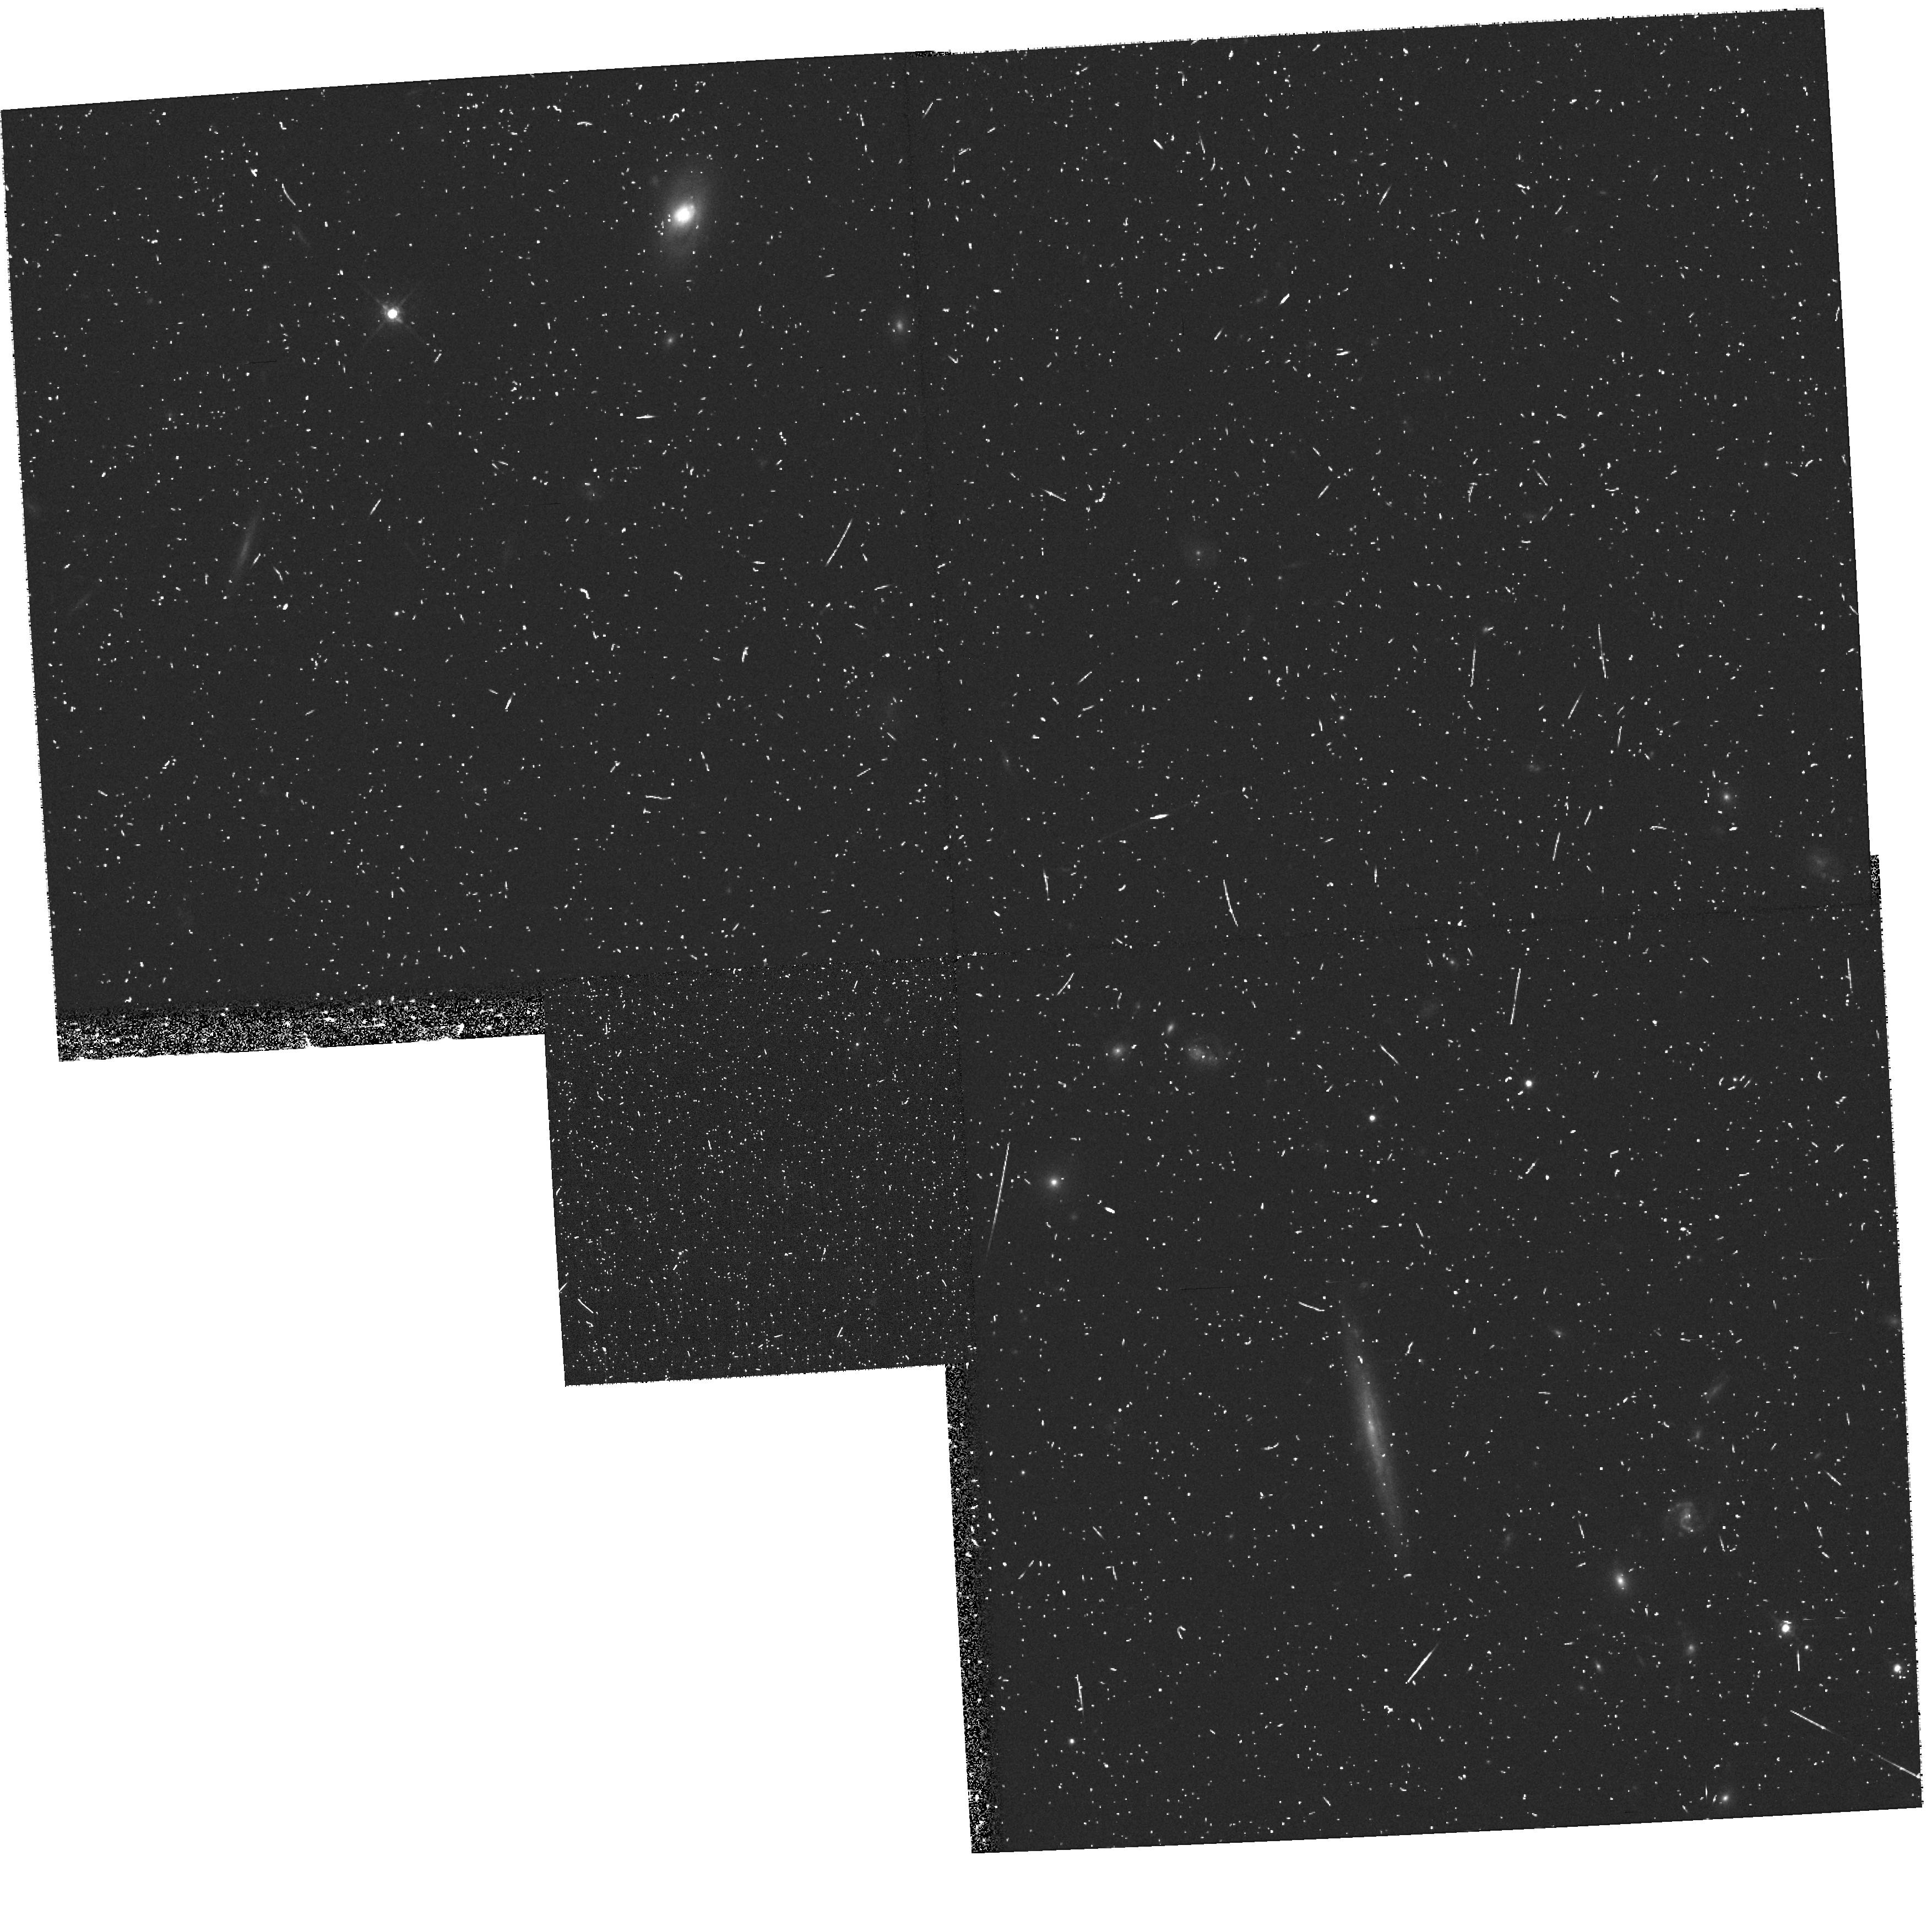
Target: LOZN1B-INITIAL
Instrument: WFPC2/PC
Filter: F675W
Exposure: 18 min
Observation ID: hst_8585_3b_wfpc2_pc_f675w_u66z3b

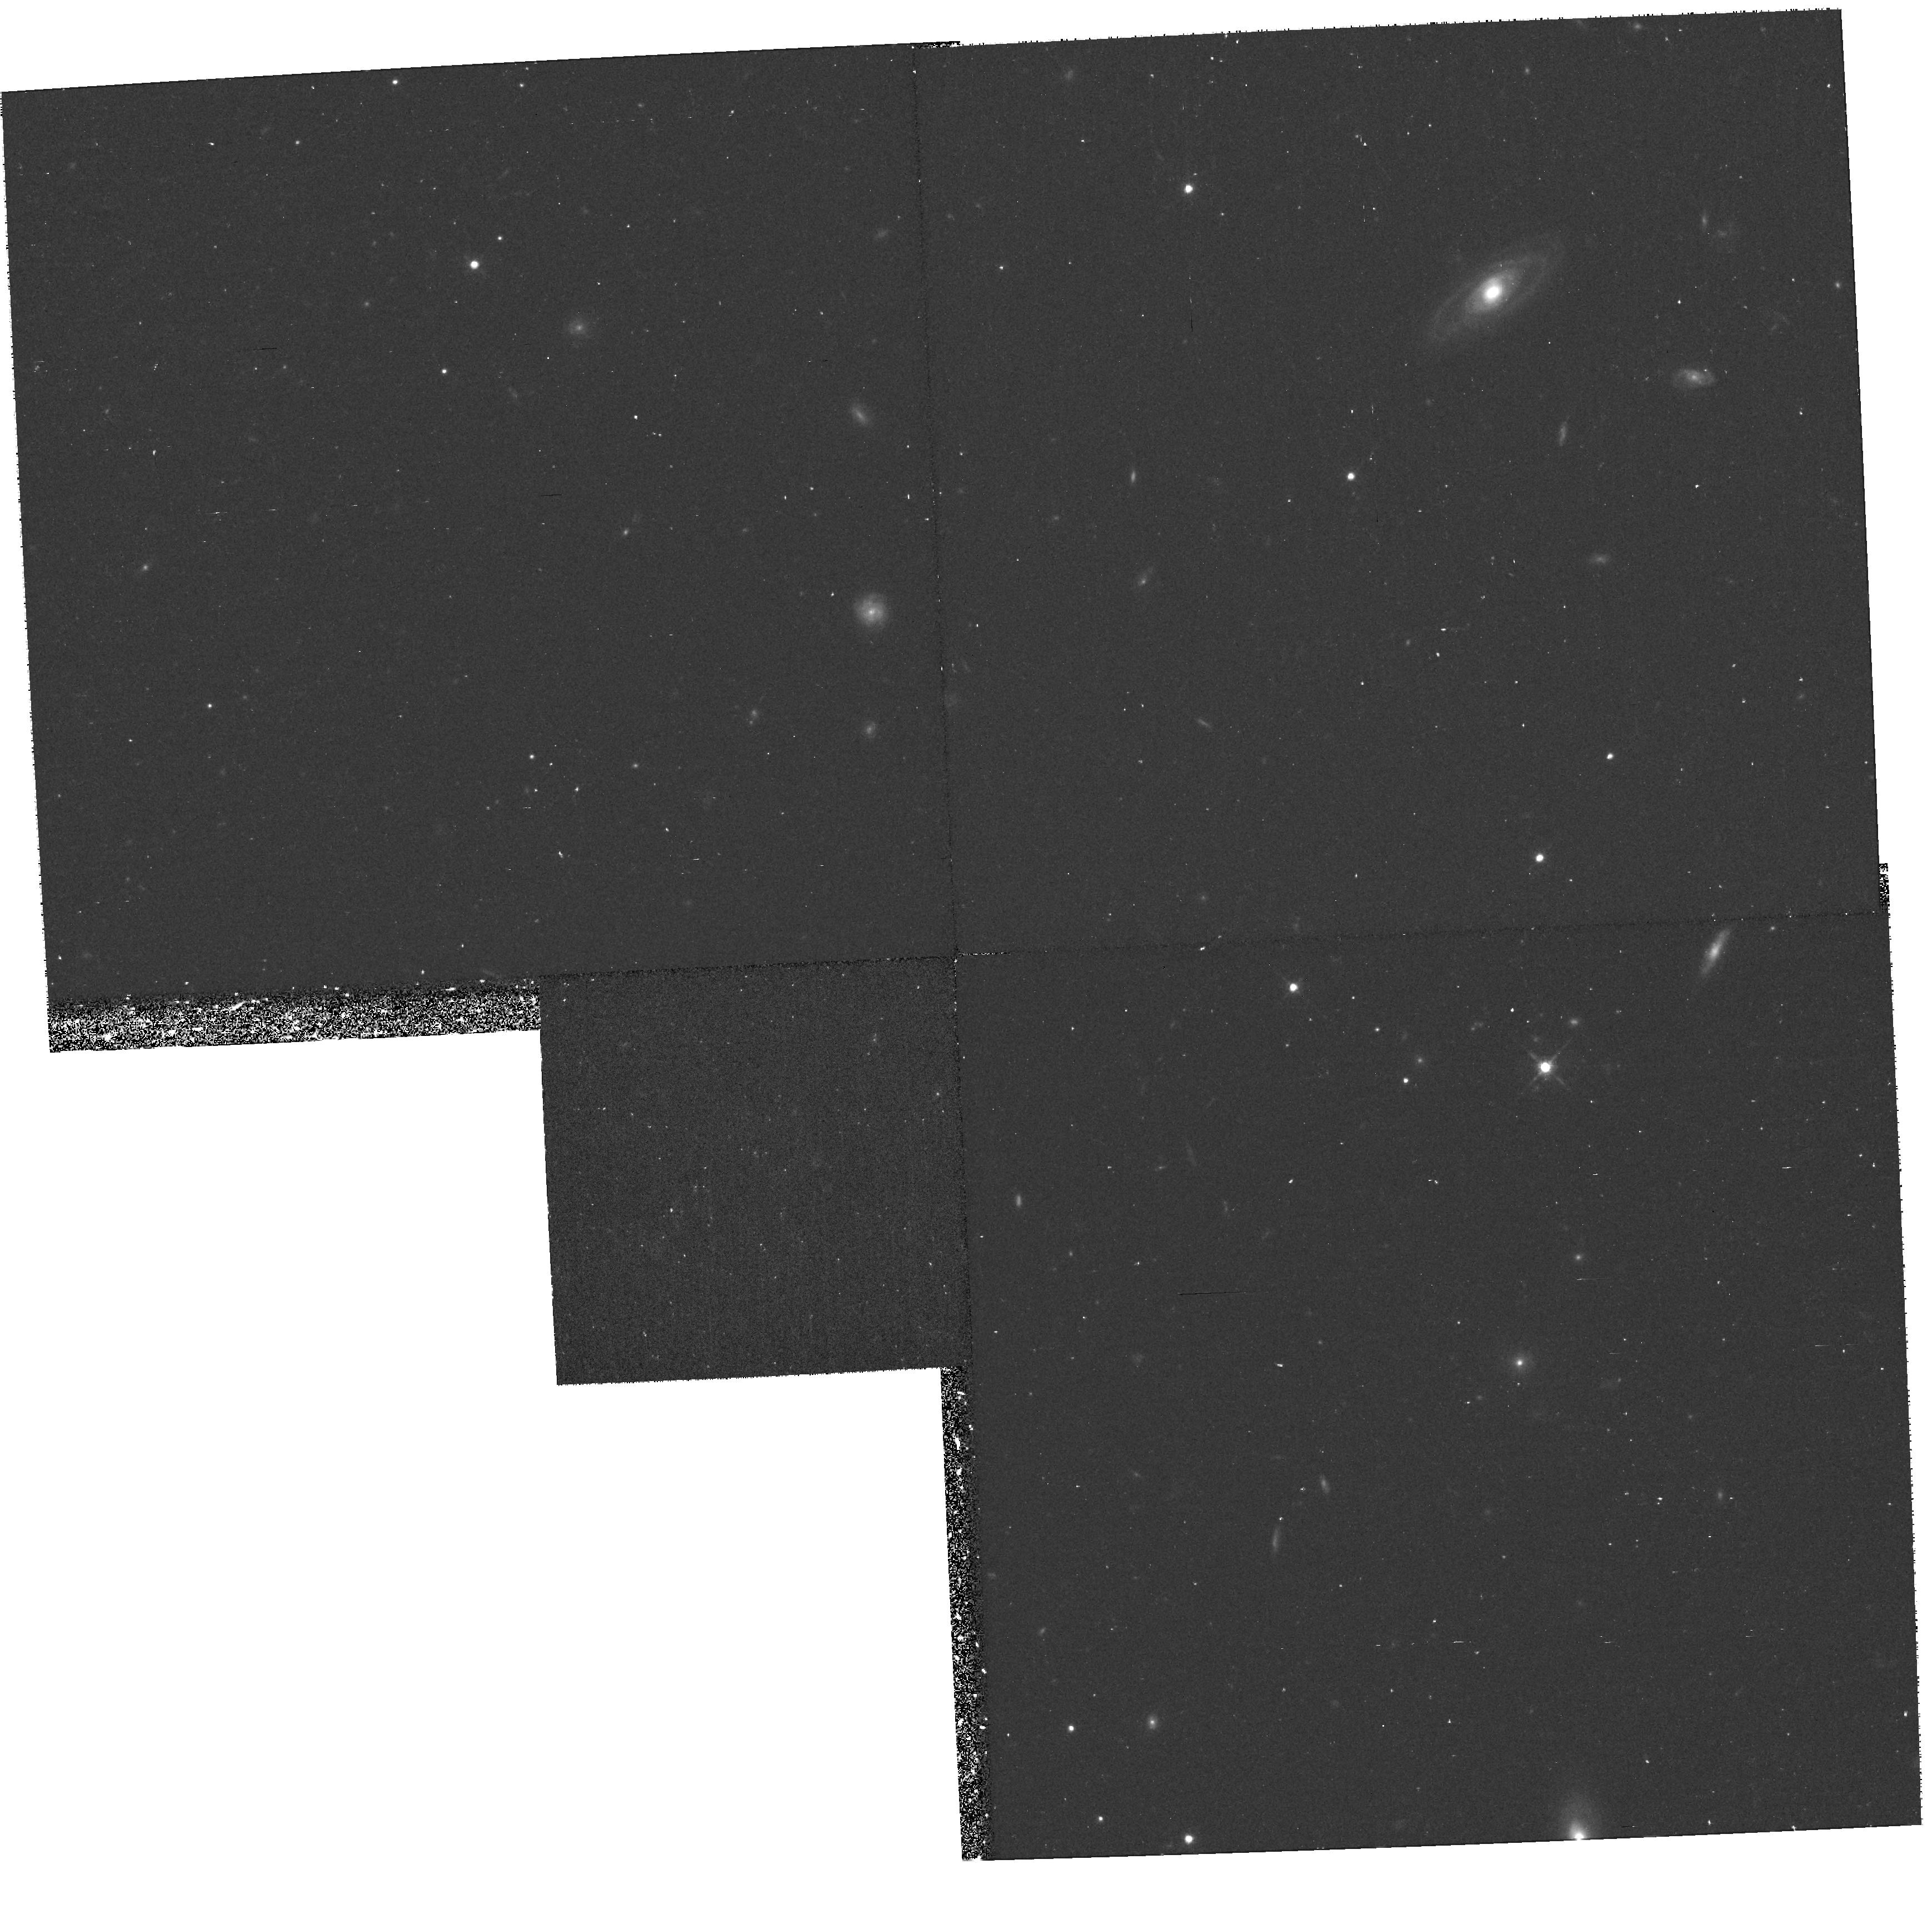
Target: LOZN2A
Instrument: WFPC2/PC
Filter: F675W
Exposure: 38 min
Observation ID: hst_8585_4e_wfpc2_pc_f675w_u66z4e

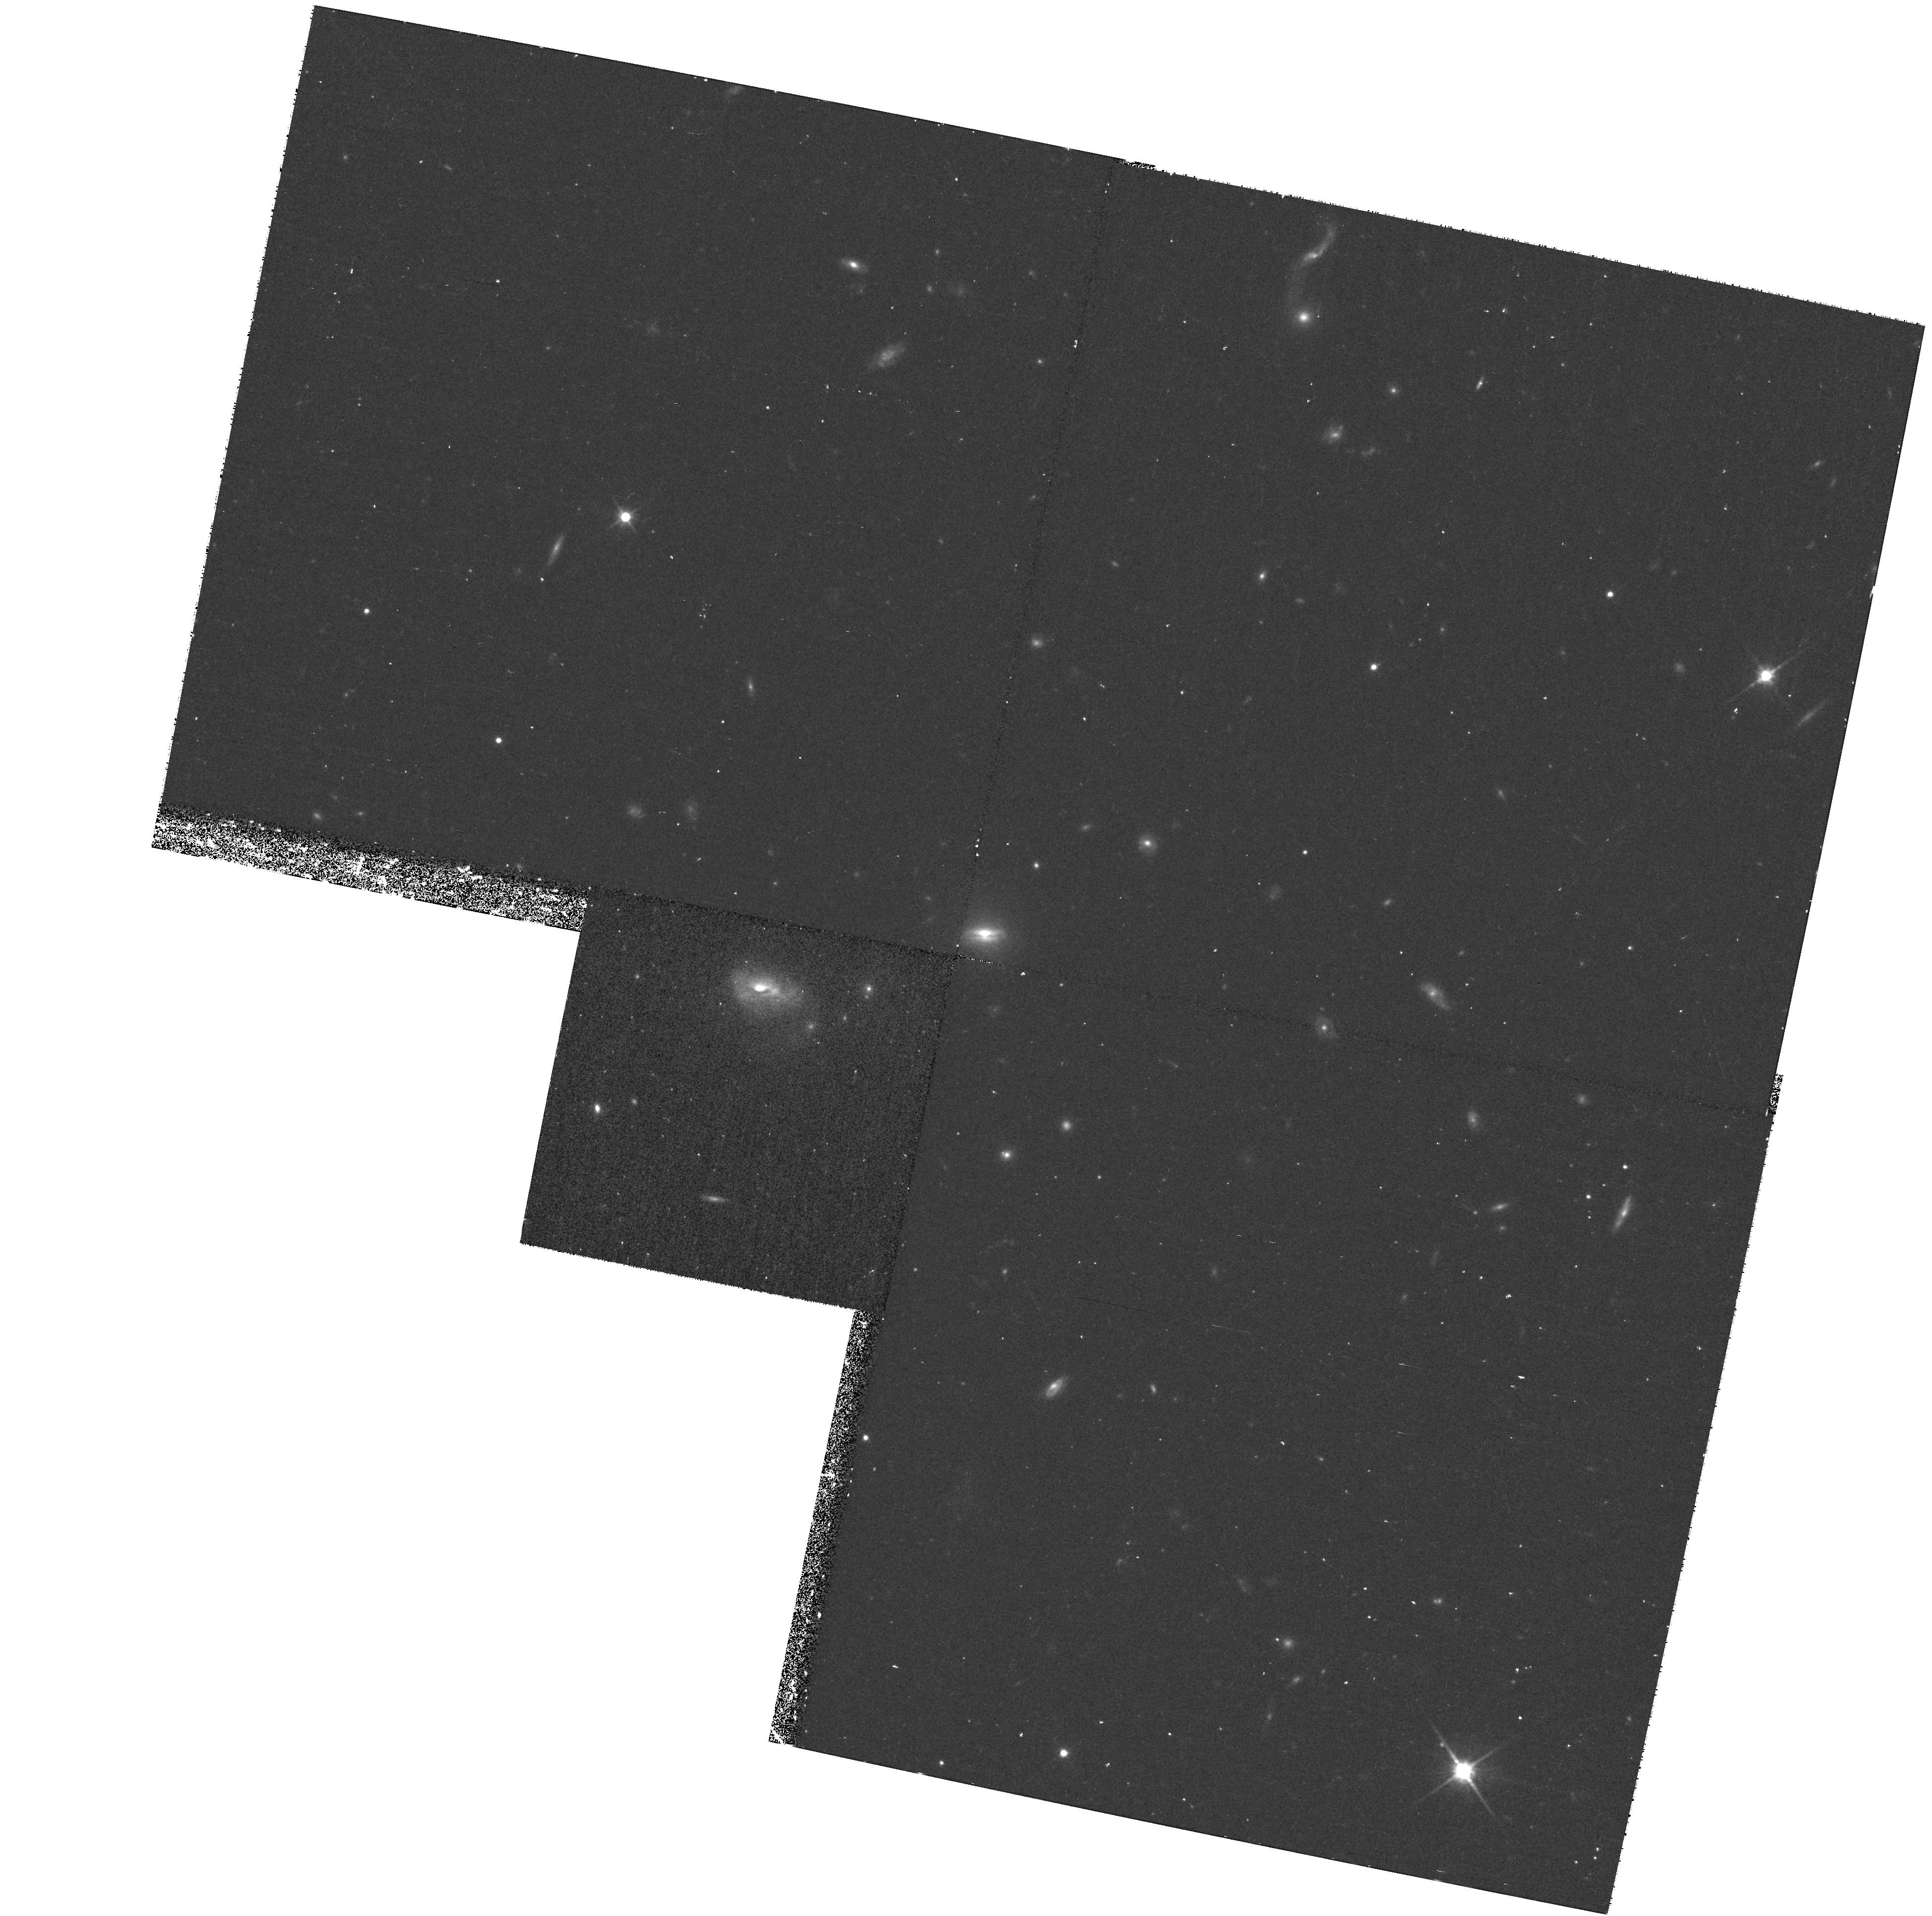
Target: S1502
Instrument: WFPC2/PC
Filter: F814W
Exposure: 37 min
Observation ID: hst_8585_6d_wfpc2_pc_f814w_u66z6d

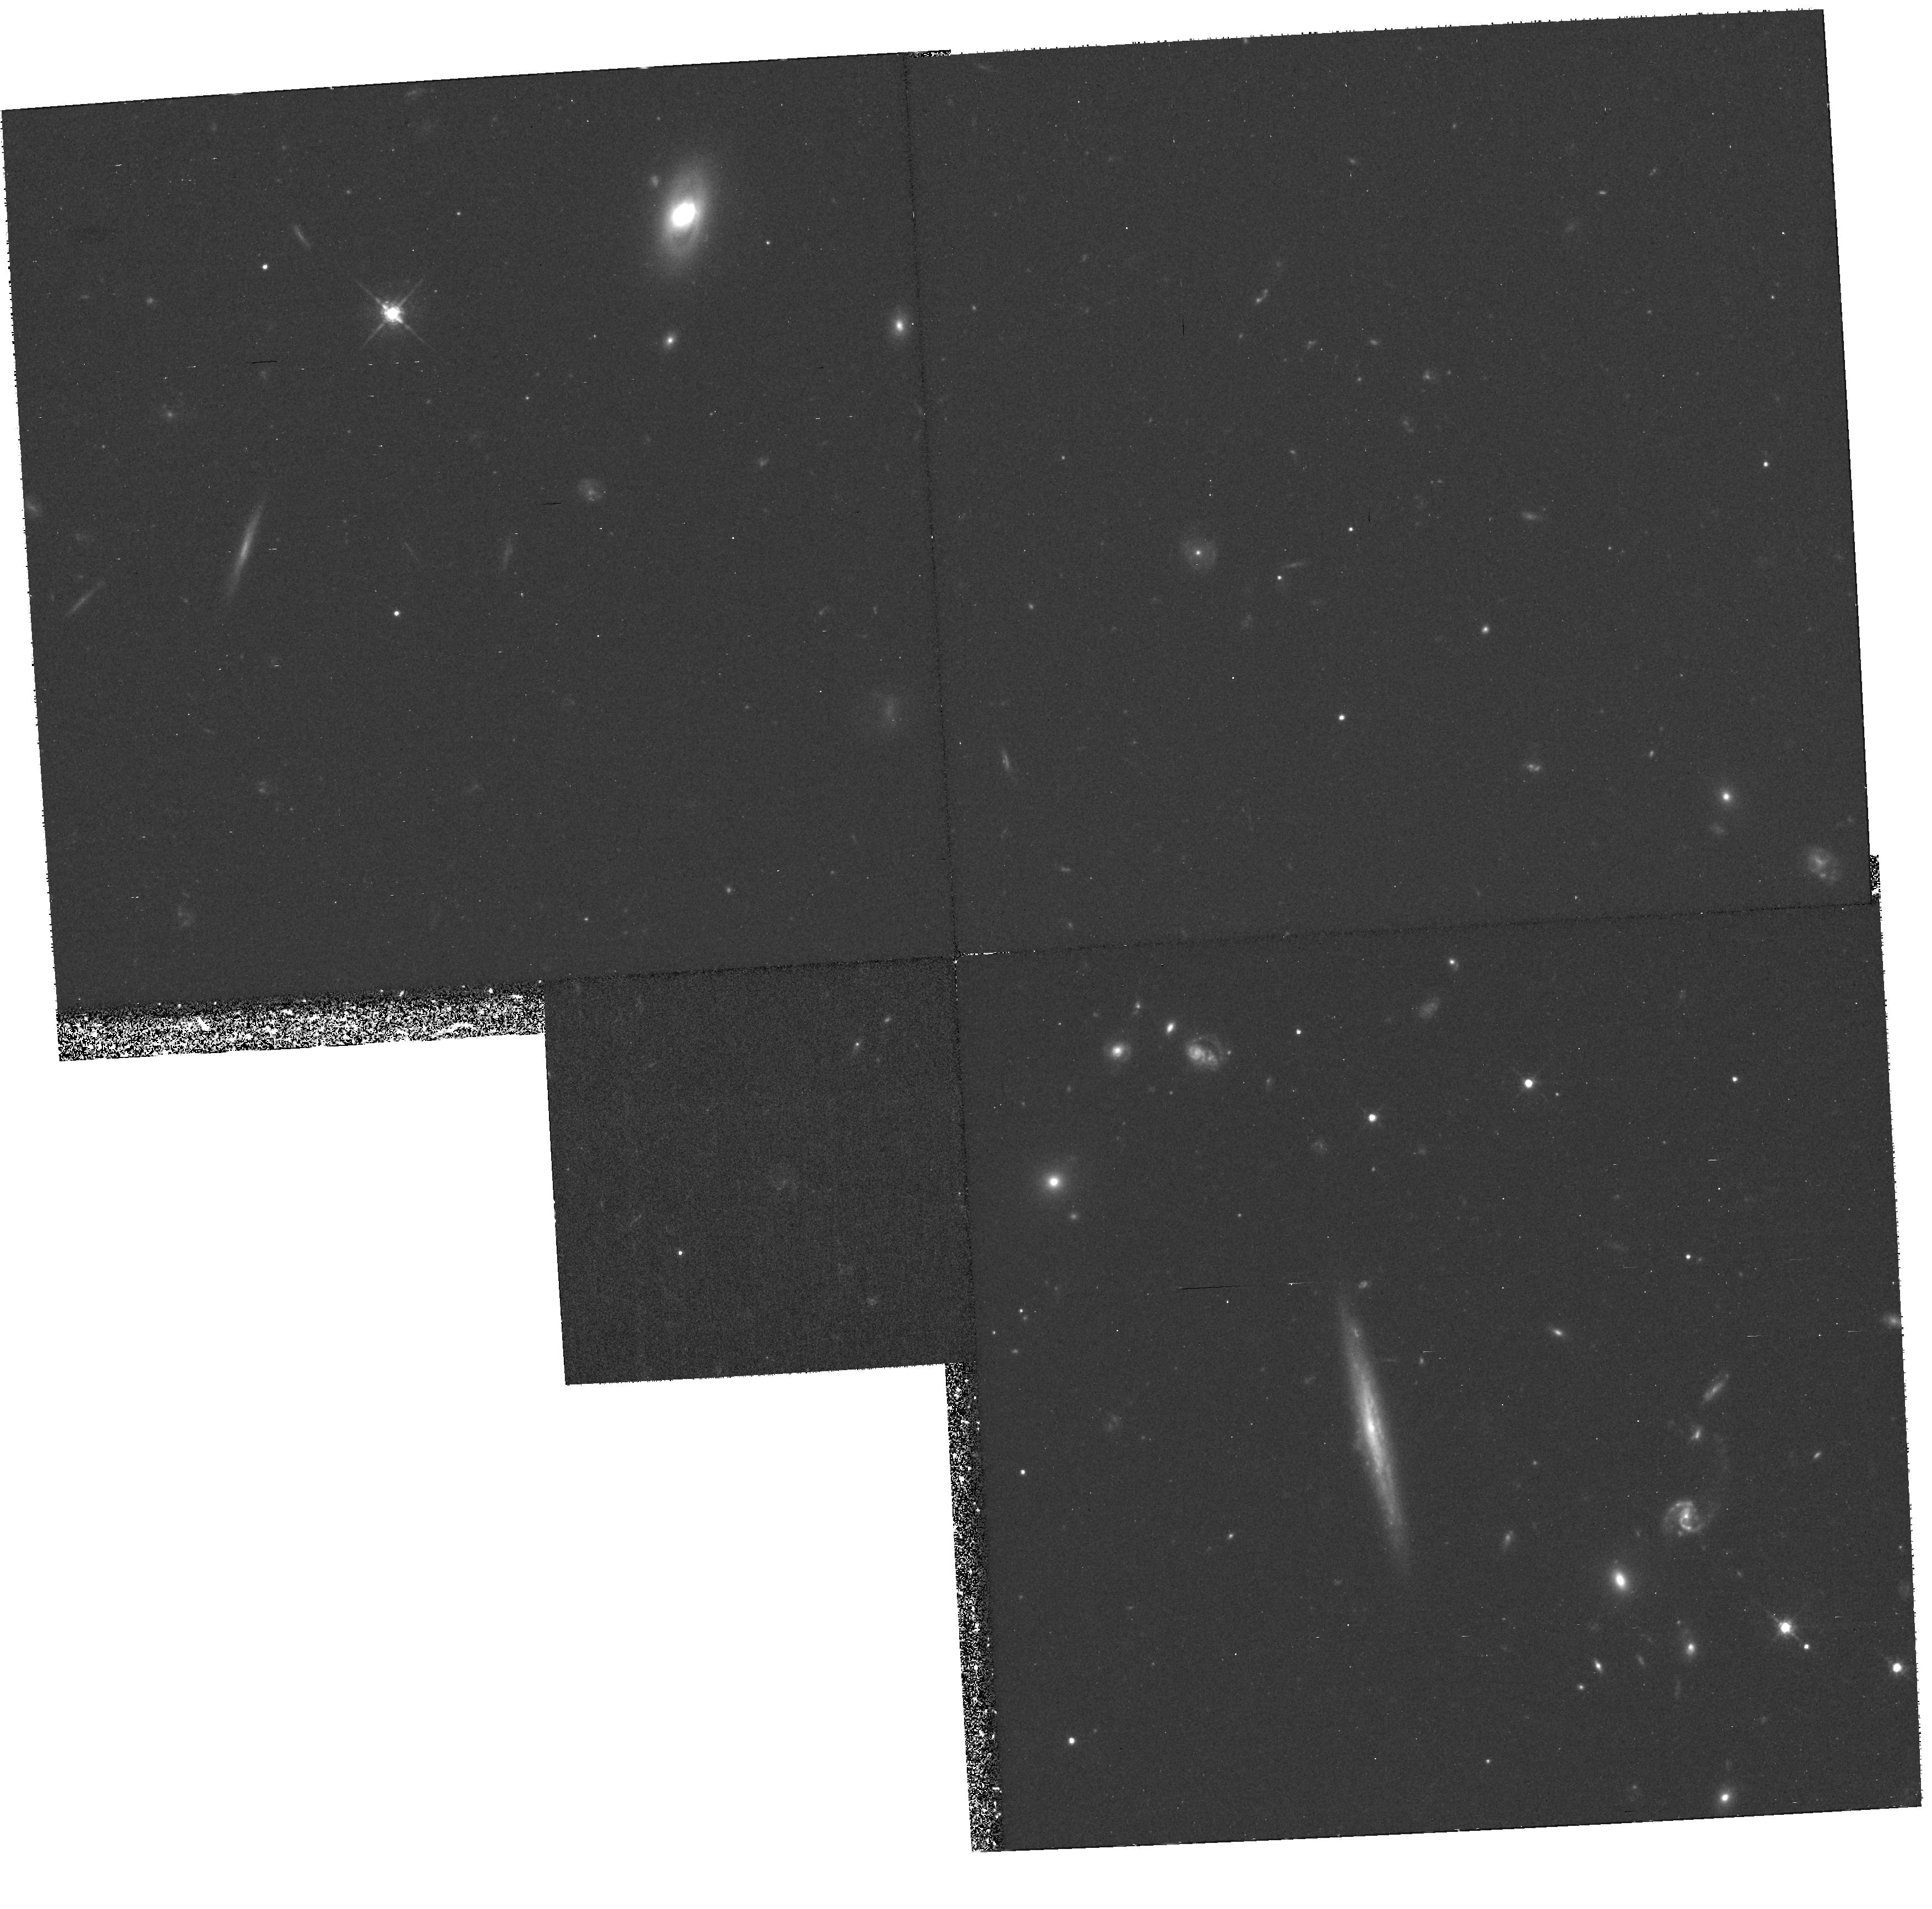
Target: LOZN1B
Instrument: WFPC2/PC
Filter: F675W
Exposure: 1.3 h
Observation ID: hst_8585_3f_wfpc2_pc_f675w_u66z3f

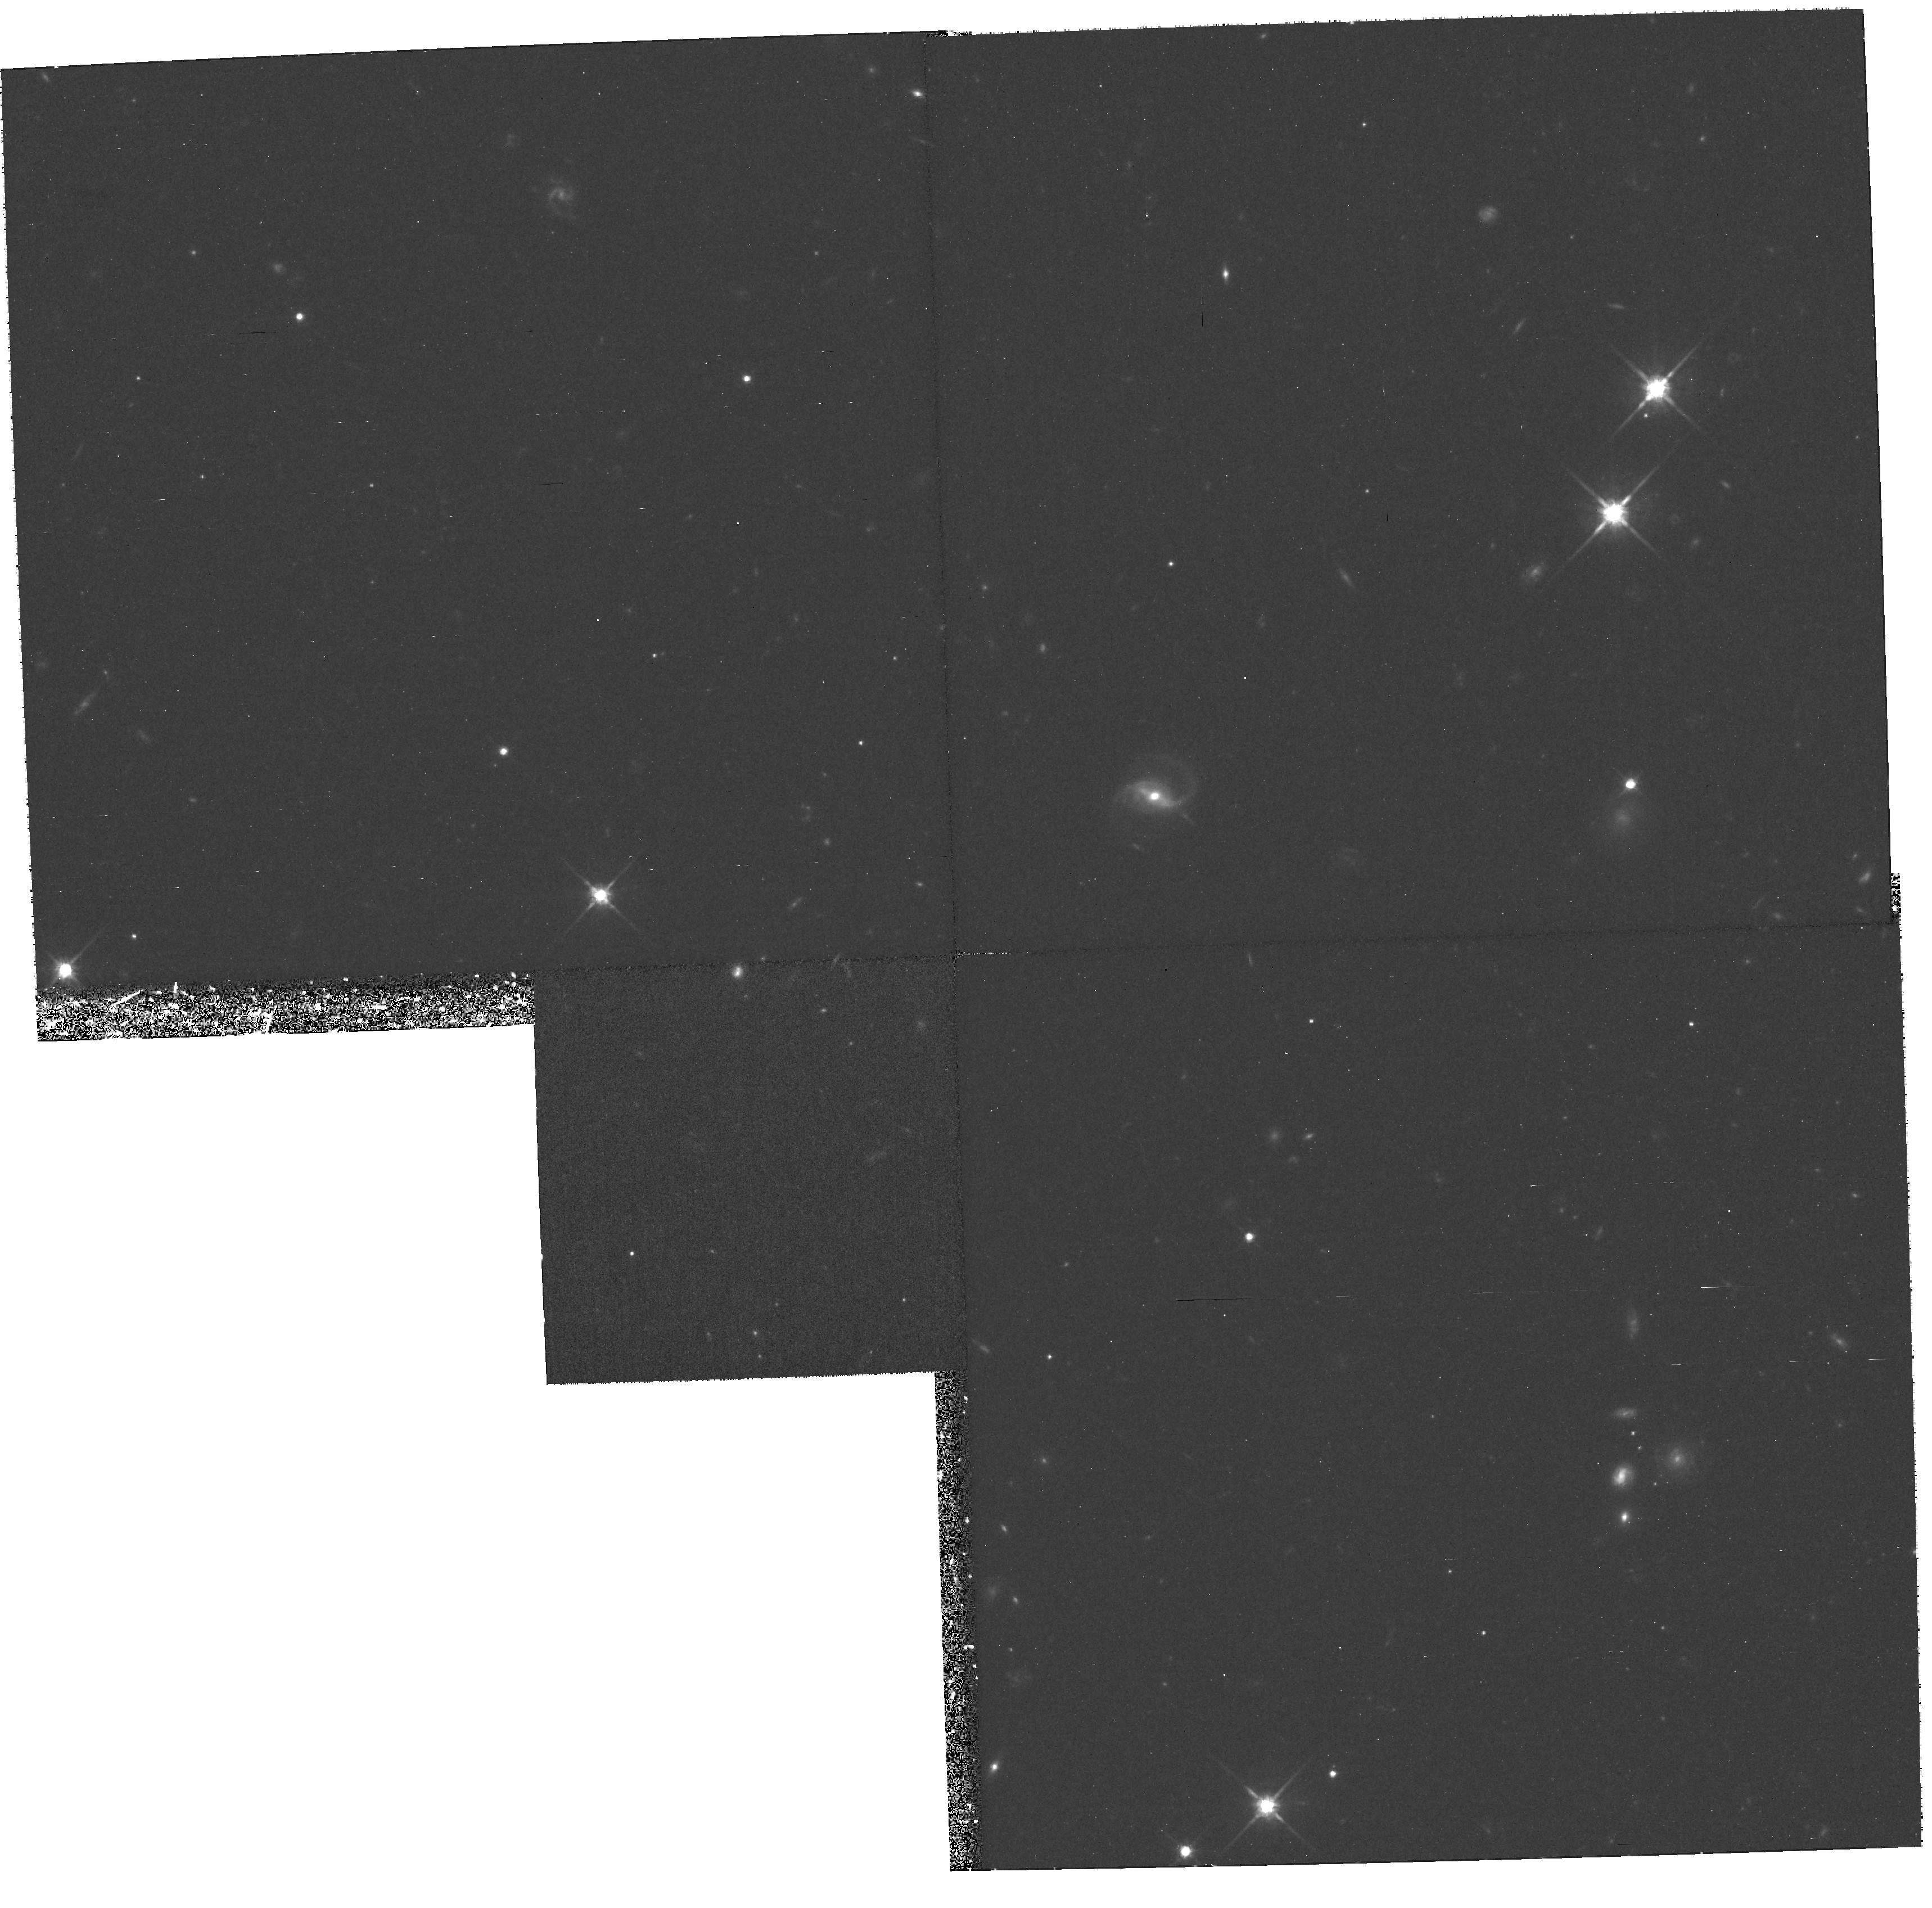
Target: HIZN1A
Instrument: WFPC2/PC
Filter: F814W
Exposure: 2 h
Observation ID: hst_8585_1f_wfpc2_pc_f814w_u66z1f

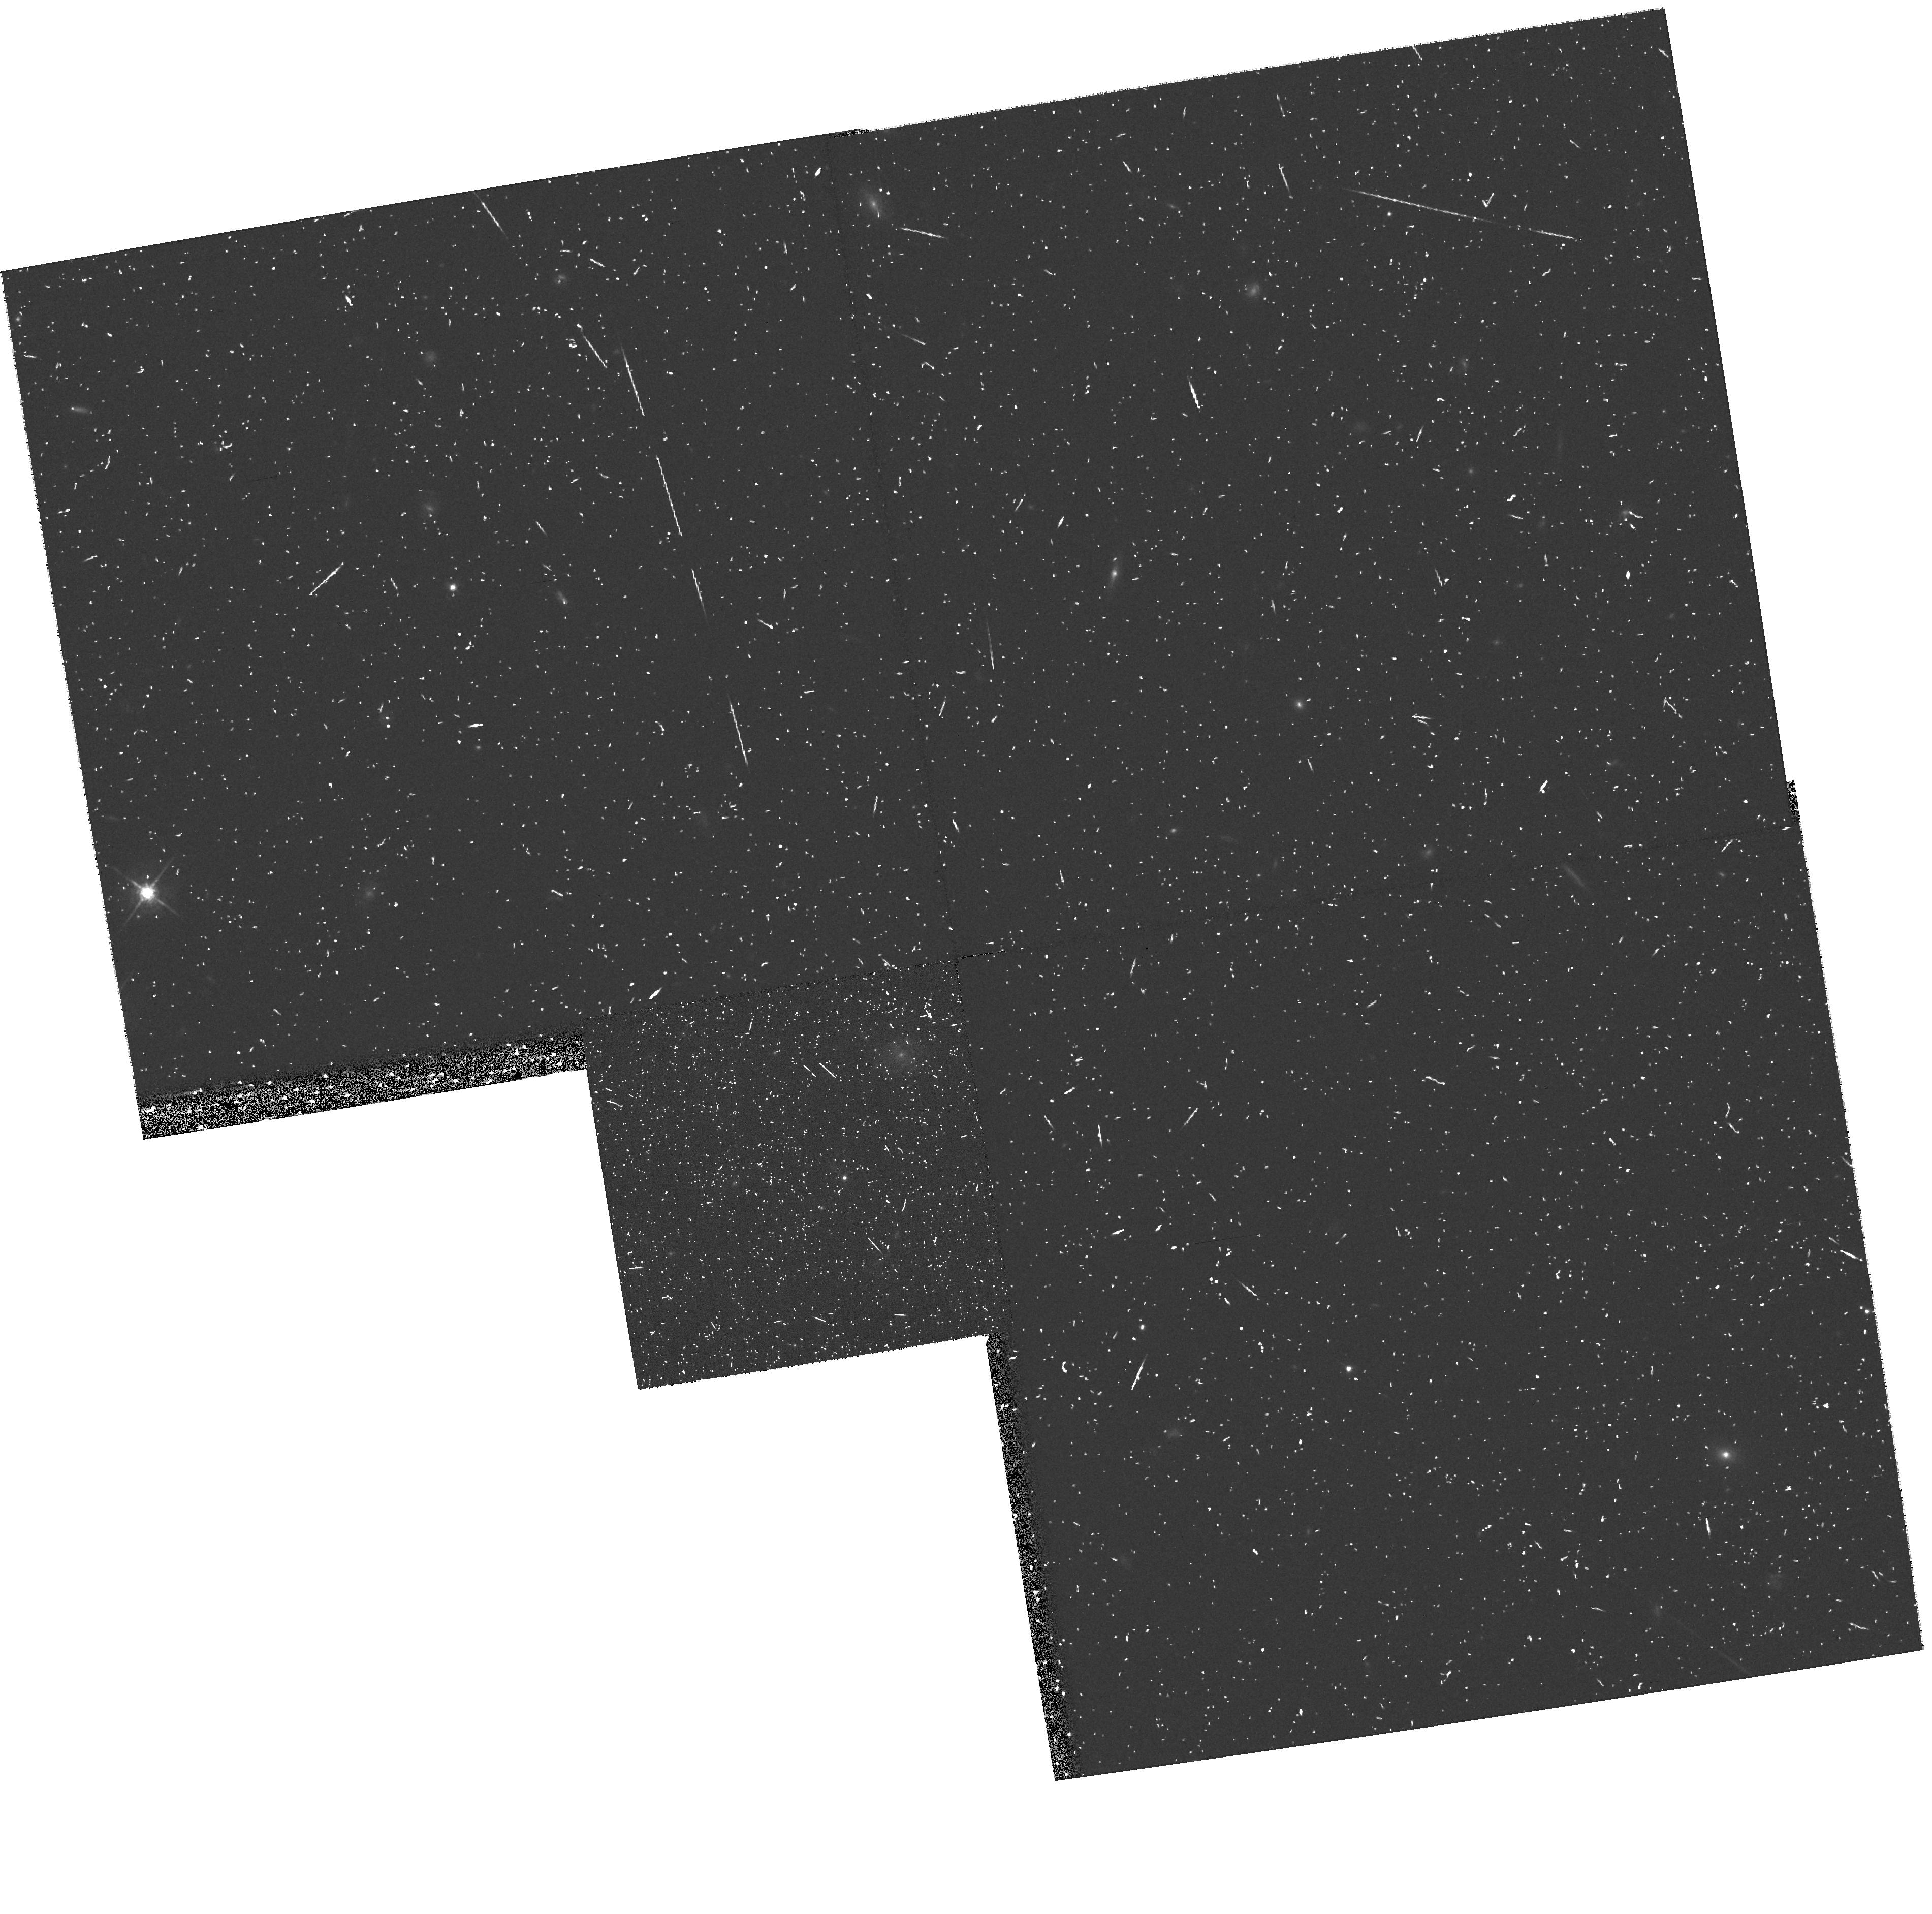
Target: LOZN3B-INITIAL
Instrument: WFPC2/PC
Filter: F675W
Exposure: 18 min
Observation ID: hst_8585_5b_wfpc2_pc_f675w_u66z5b

Cosmological Parameters from Type Ia Supernovae at High Redshift (PI: Perlmutter, Saul)

HST can directly measure the cosmological parameters, Omega, Lambda, and thus the curvature, Omega_k, using Type Ia supernovae (SNe Ia) as calibrated standard candles. Observations of SNe Ia spanning a large redshift range are key to decoupling Omega and Lambda. In Cycle 7 (and 7-NICMOS) we studied 12 SNe in the redshift range z~ 0.35--0.85; the forthcoming measurement of Omega and Lambda is expected to have uncertainty ~11\ embarked on a program to extend the redshifts to z~1.2, starting with 2 SNe. We here propose to continue the painstaking work of obtaining a statistically significant sample across this redshift range, by studying 2 more SNe at z~ 1.2, and filling in the redshift gap with 3 SNe between z~ 0.85-- 1.0. Measurement of these additional high redshift SNe will dramatically shrink the major-axis of the error ellipse in the Omega_M---Lambda plane, and unambiguously determine whether the universe contains a significant vacuum energy density. These data will provide powerful constraints on SN Ia evolution and on absorption by intergalactic ``gray'' dust; it would be very difficult for either evolution or dust to alter corrected peak magnitudes in the same way as cosmology predicts over the redshift range 0<z<1.2. Results of these proposed observations will further give the first real limits on whether the universe is spatially flat.